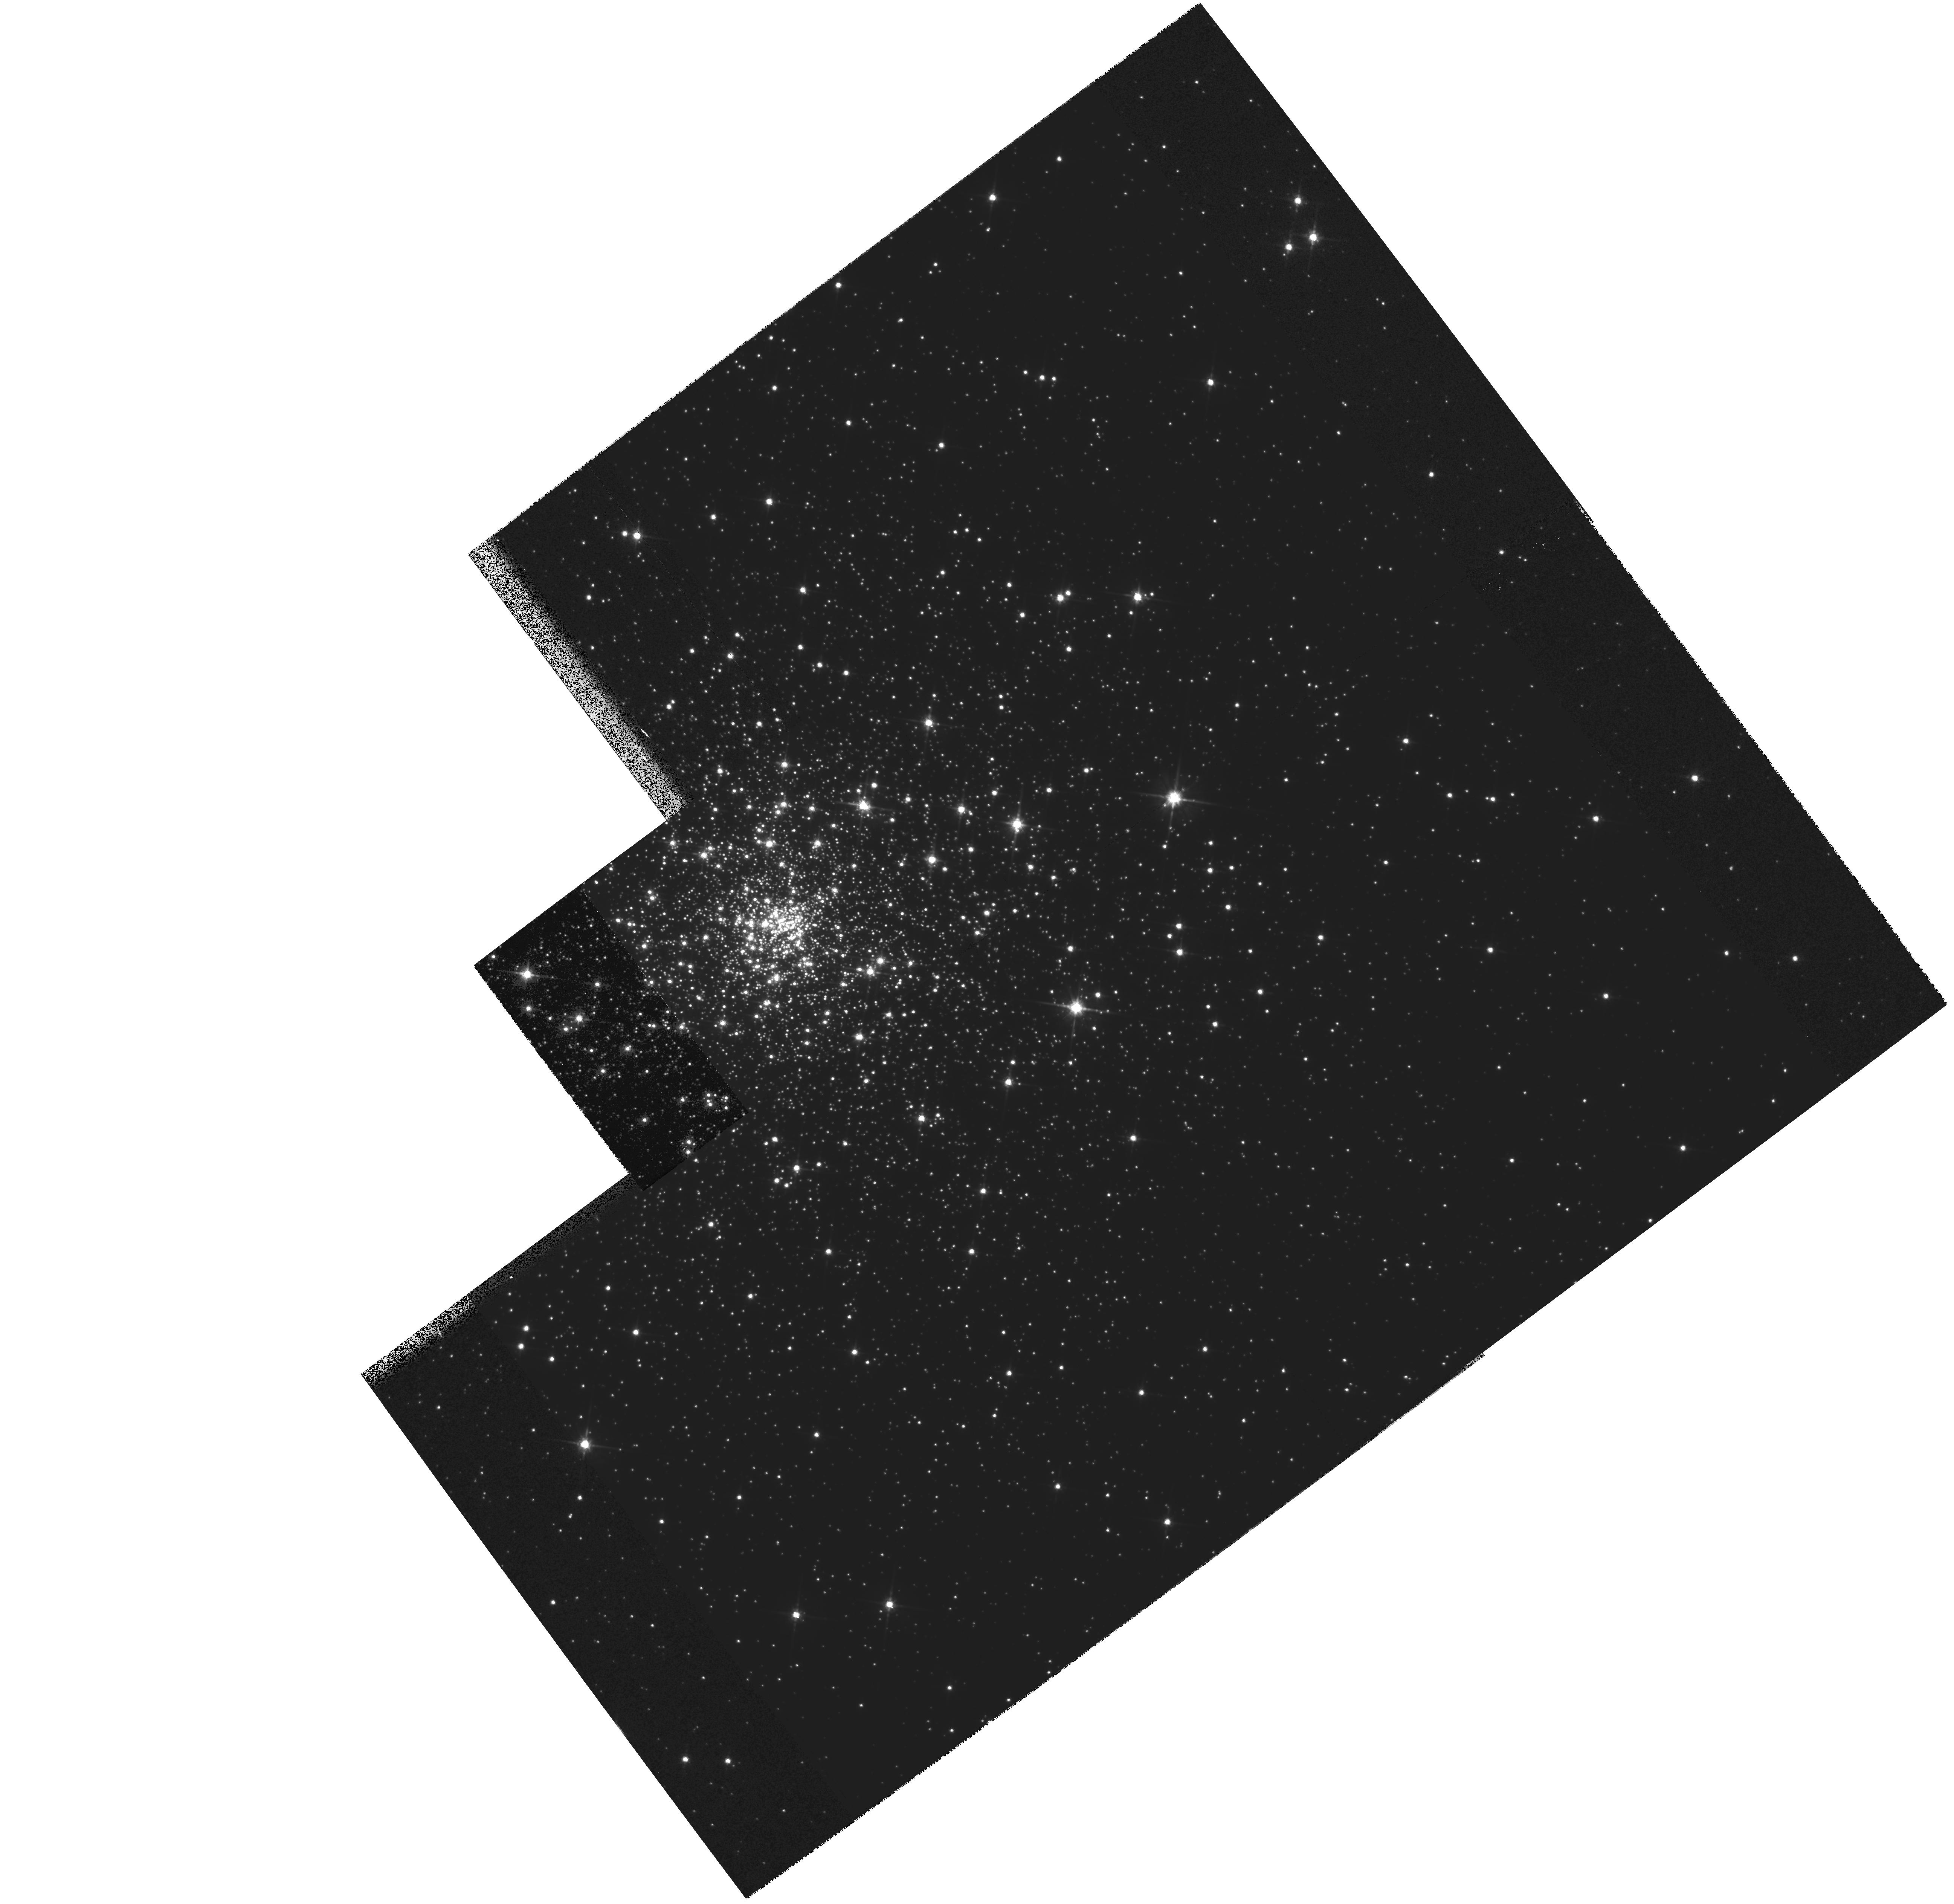
Target: NGC6652
Instrument: WFPC2/PC
Filter: F814W
Exposure: 35 min
Observation ID: hst_6517_01_wfpc2_pc_f814w_u3m801

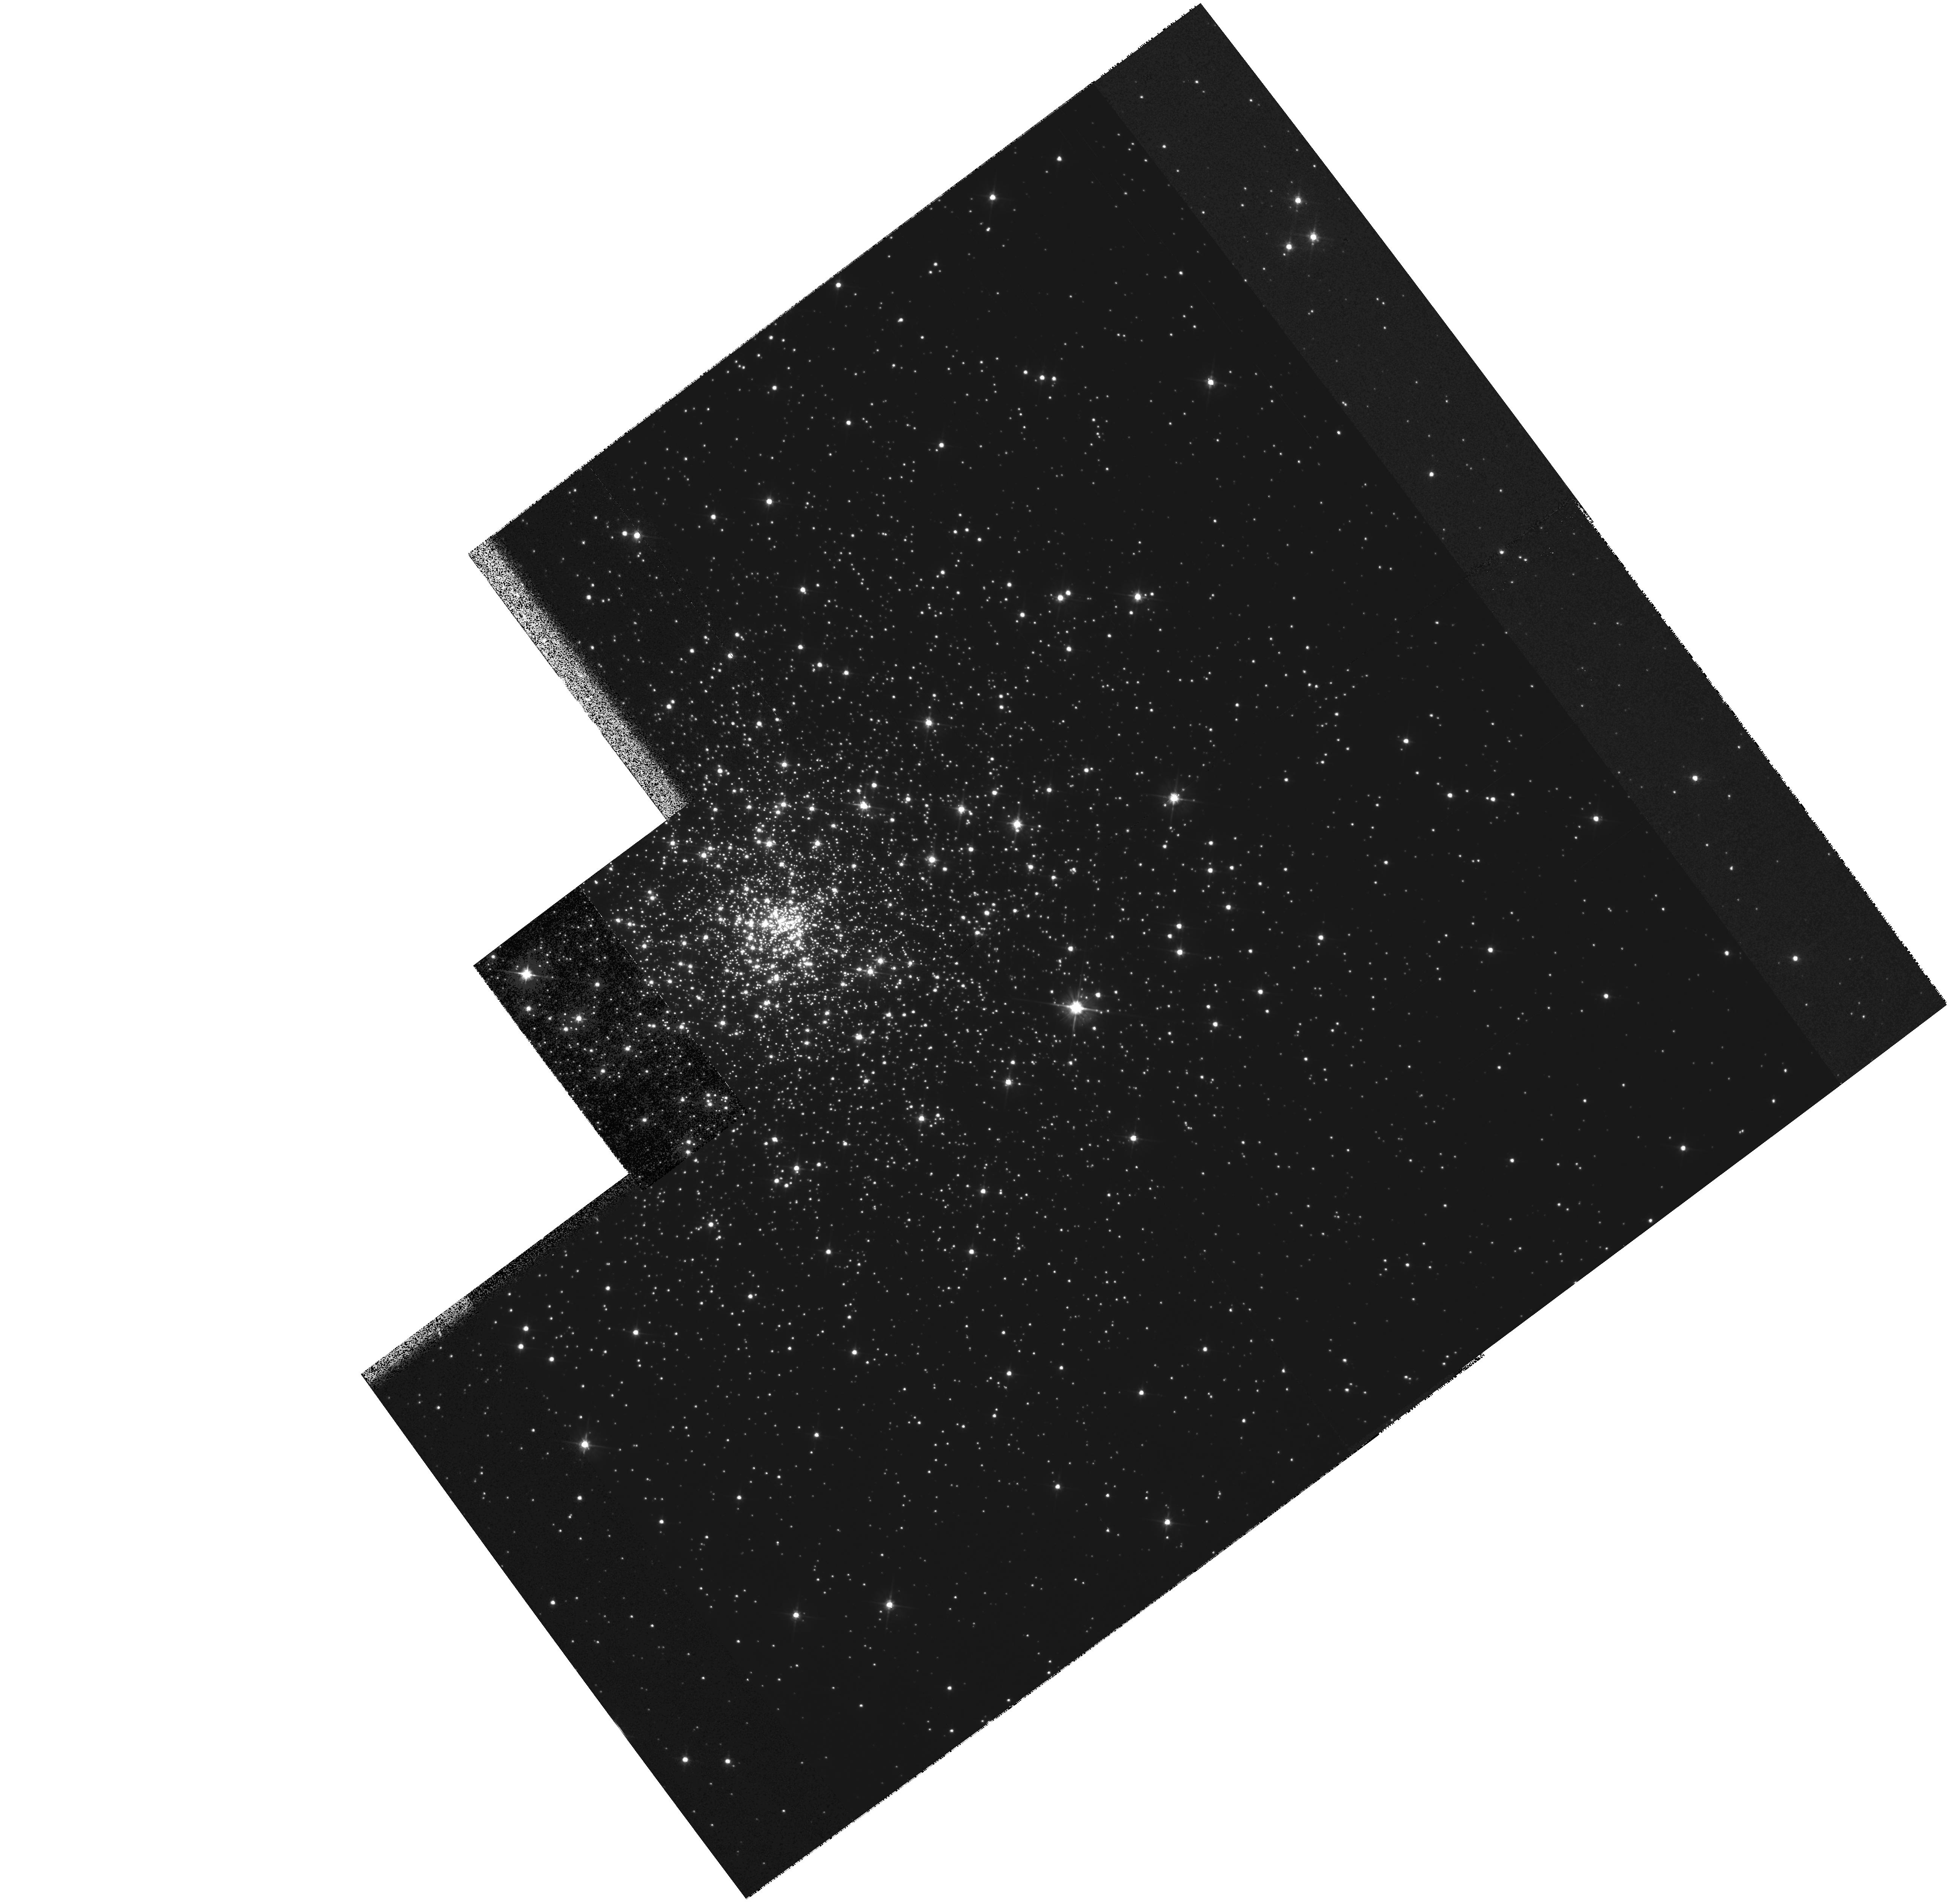
Target: NGC6652
Instrument: WFPC2/PC
Filter: F555W
Exposure: 35 min
Observation ID: hst_6517_01_wfpc2_pc_f555w_u3m801

The Formation of the Inner Galactic Halo (PI: Chaboyer, Brian)

We propose to obtain WFPC2 observations of an inner halo globular cluster. These observations will be used to derive a precise colour-magnitude diagram in order to obtain an accurate age and hence, determine the formation chronology of the inner halo. The globular clusters chosen for observation is NGC 6652, a relatively metal-rich (Fe/H = -0.9) member of the inner halo which has been suggested to be extremely young. Obtaining an accurate age for this member of the inner halo will allow us to determine if the inner halo formed over an extended period of time, and if so, how long the formation process lasted. In order to reliably estimate the ages of these clusters, the location of the main sequence turn-off must be accurately determined. Given the extreme crowding and field contamination problems associated with observing these clusters, this is only possible with the spatial resolution of HST.